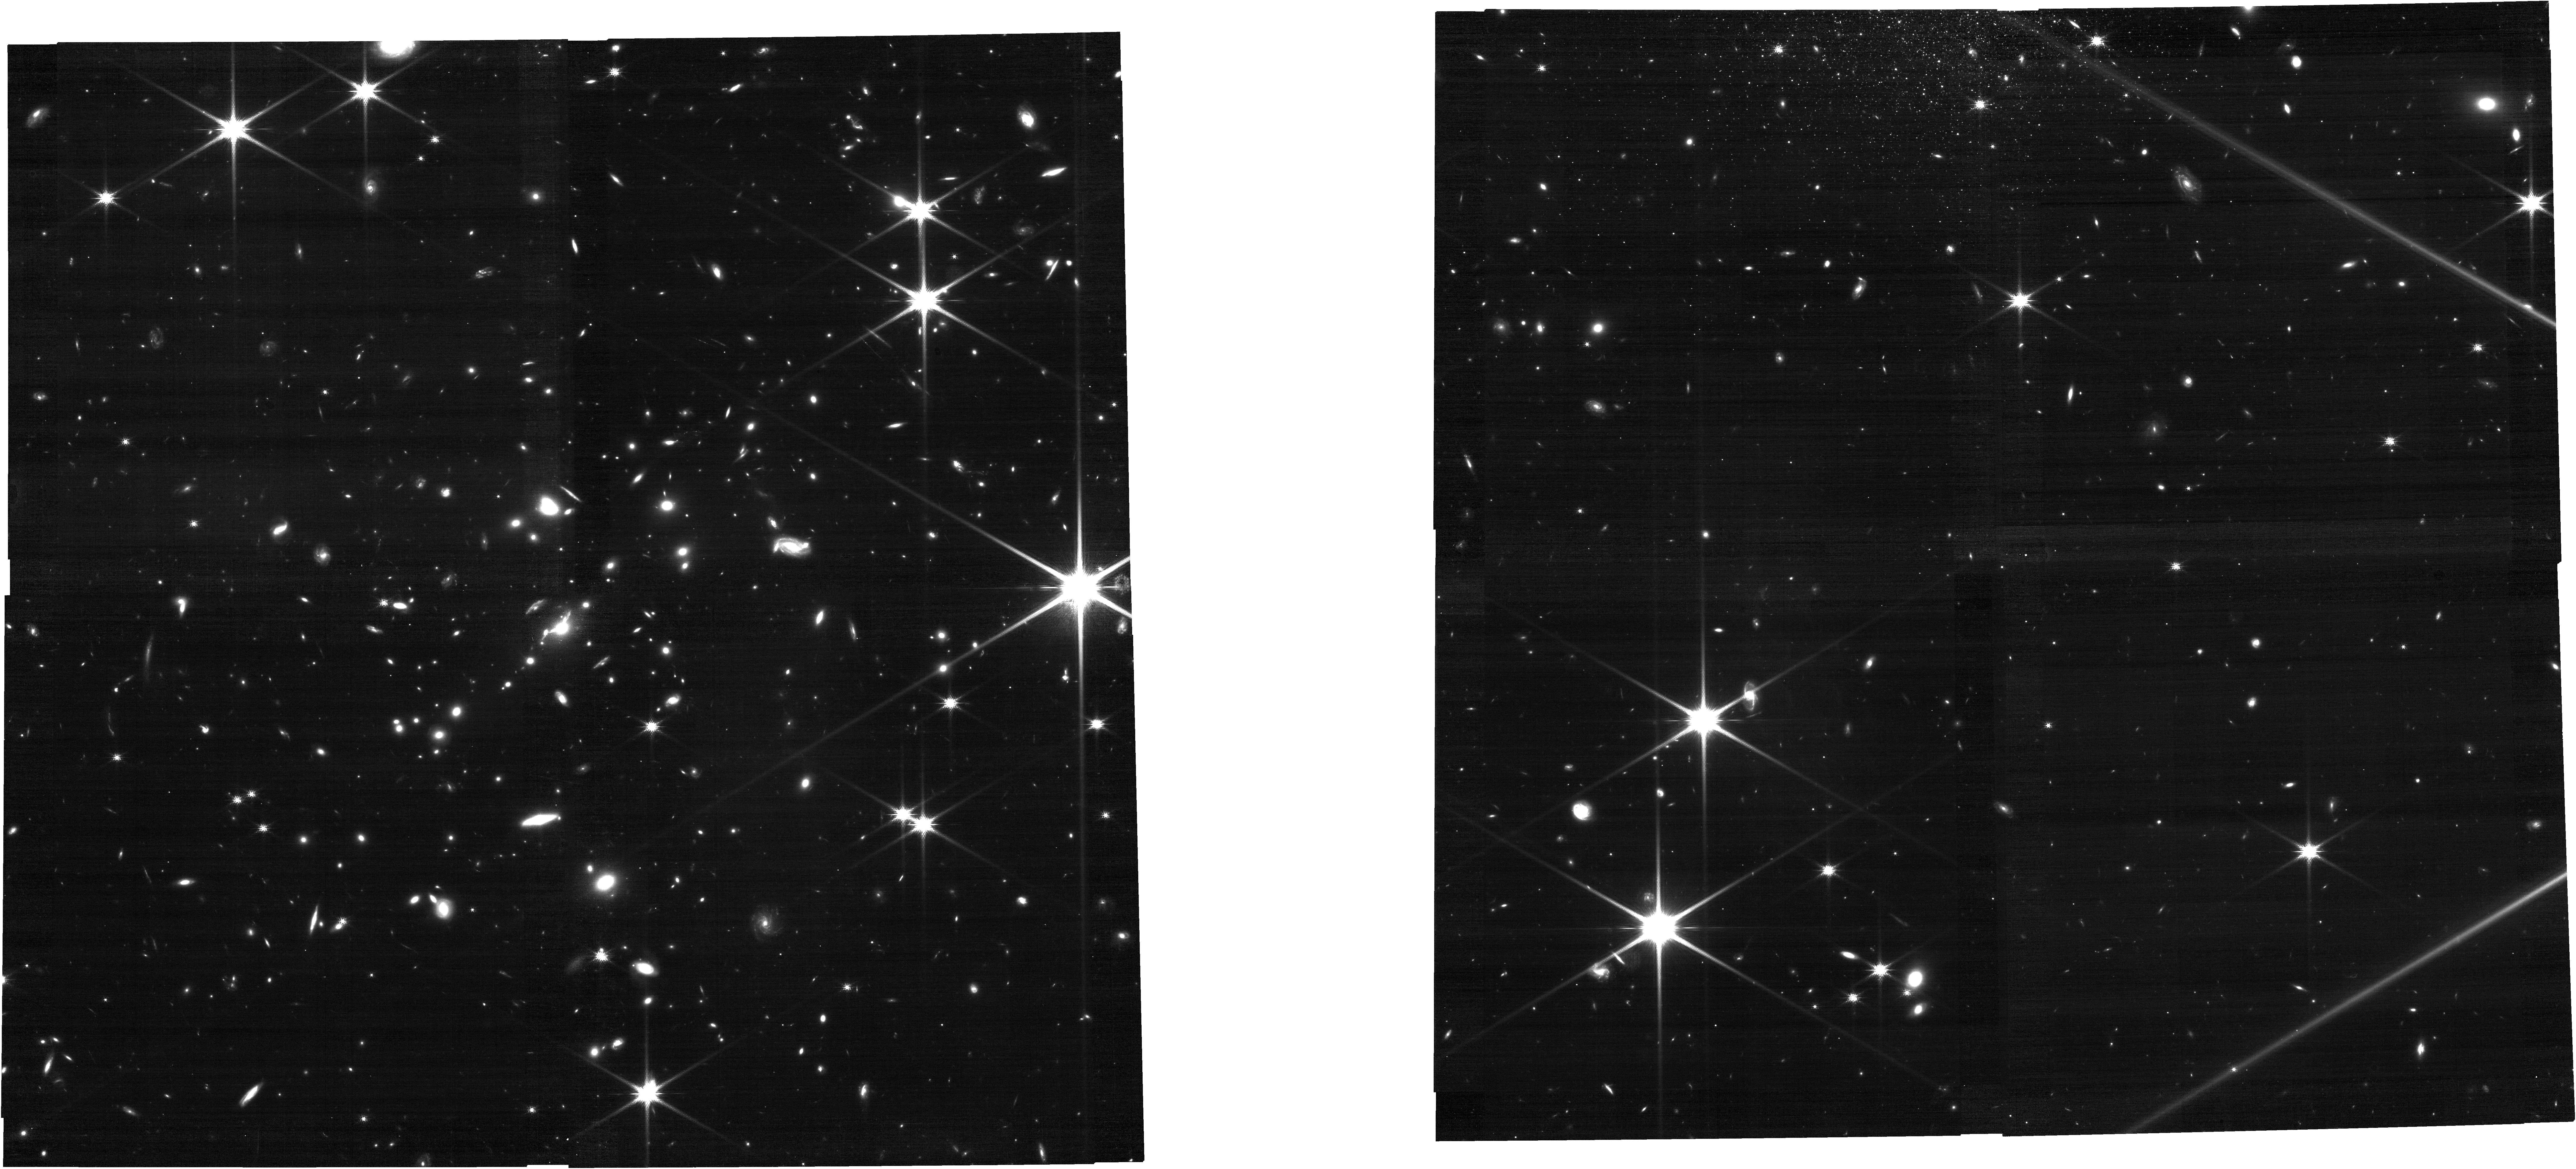
Target: SJ0615-5746. Instrument: NIRCAM. Filter: F150W. Exposure: 21 min. Observation ID: jw06882-o056_t056_nircam_clear-f150w

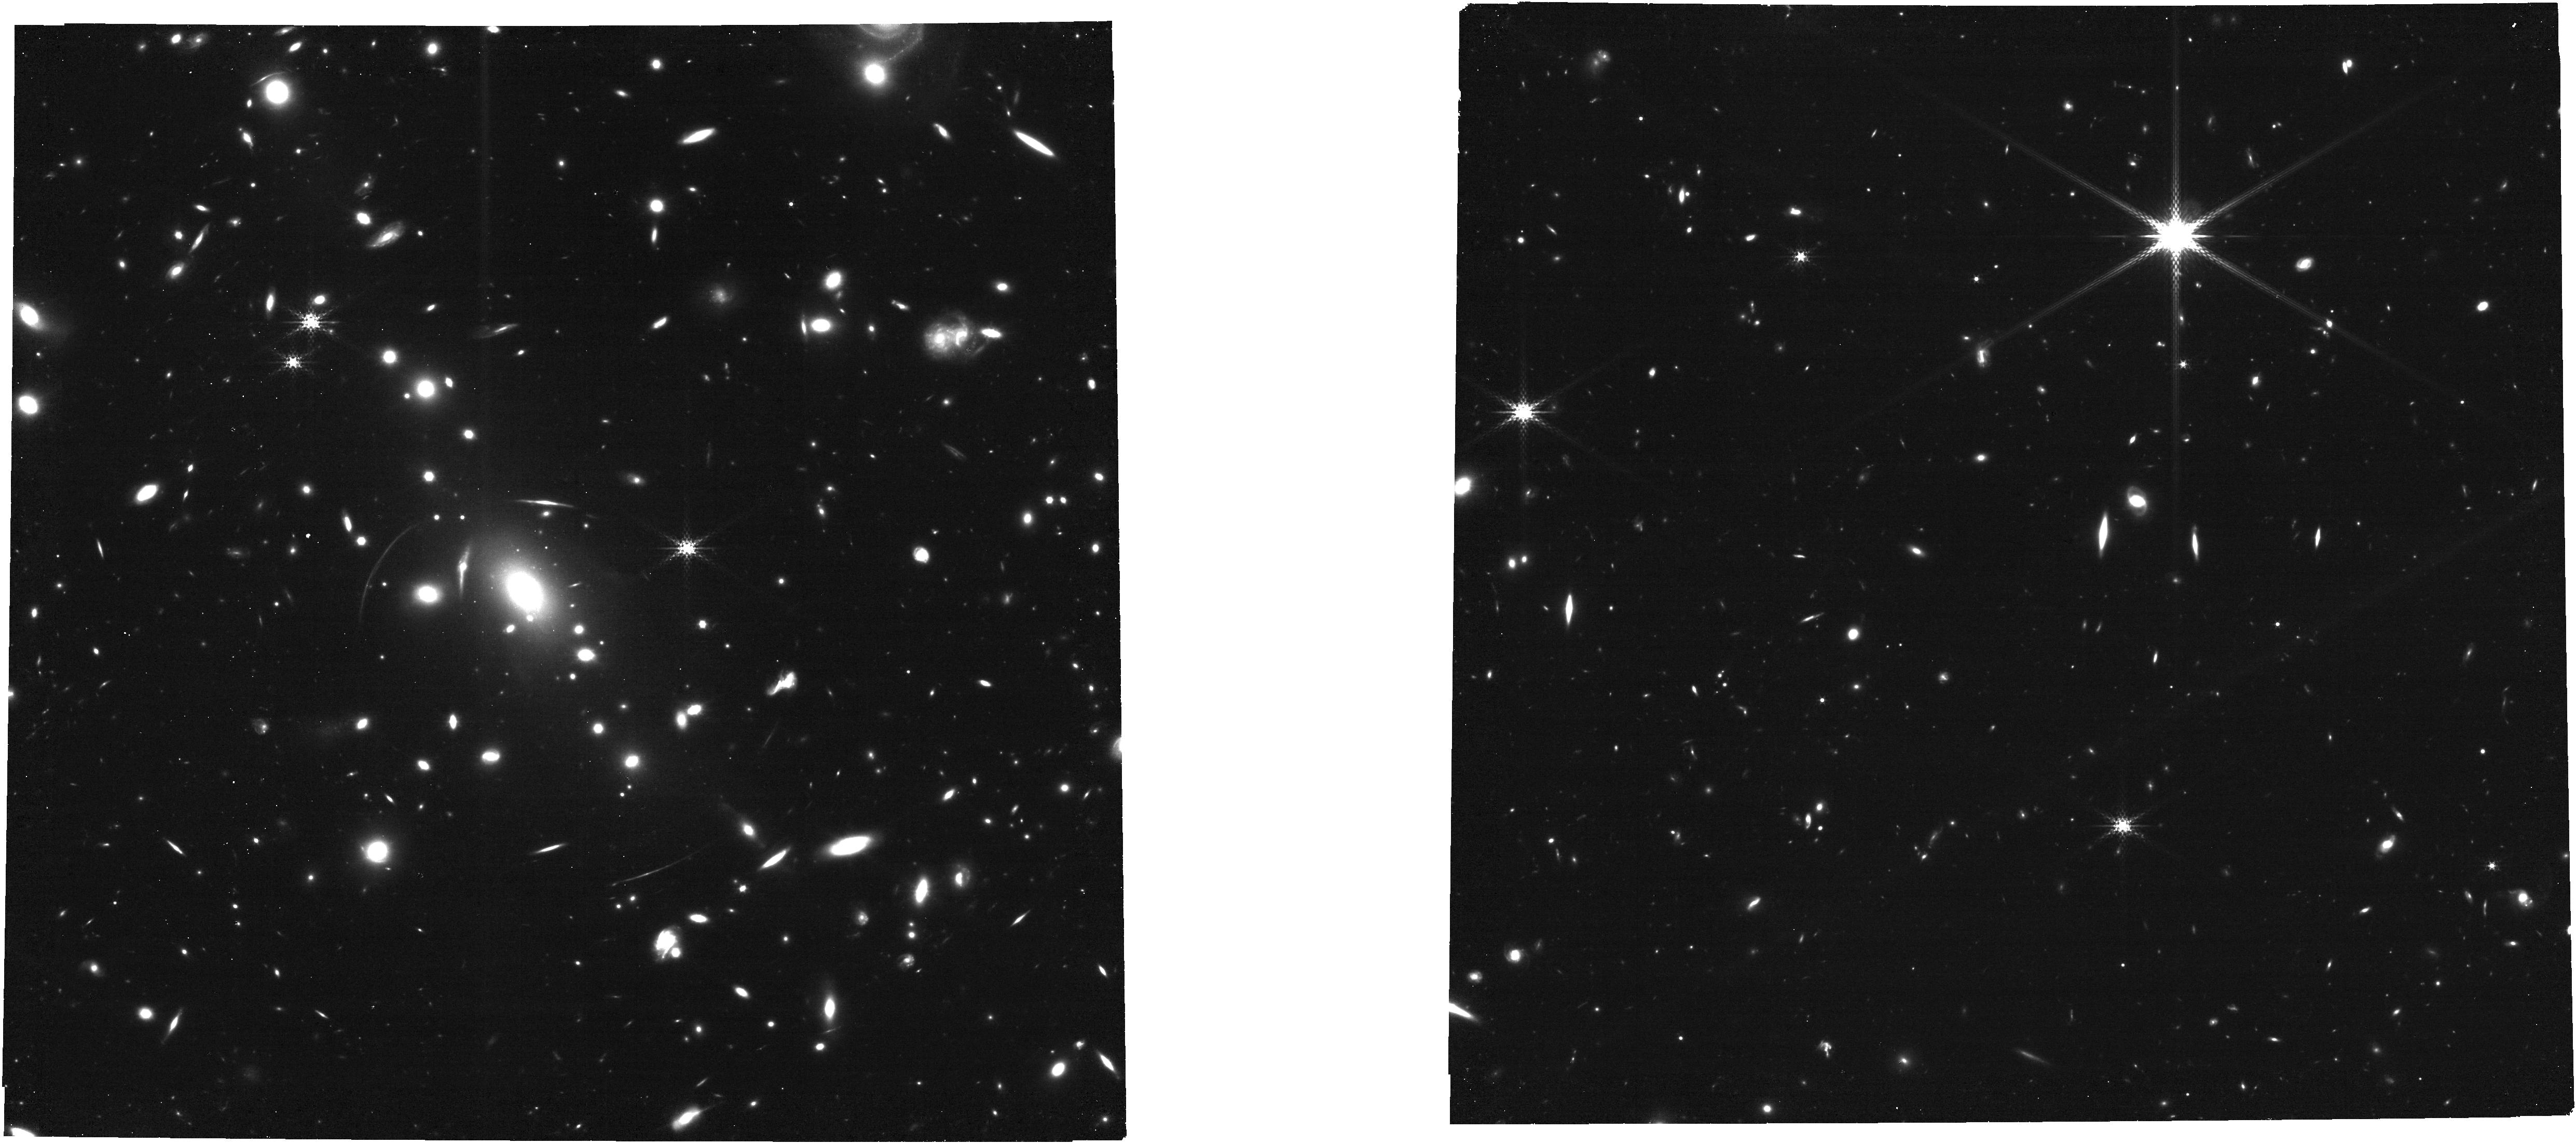
Target: MACSJ1115+0129. Instrument: NIRCAM. Filter: F300M. Exposure: 34 min. Observation ID: jw06882-o028_t029_nircam_clear-f300m

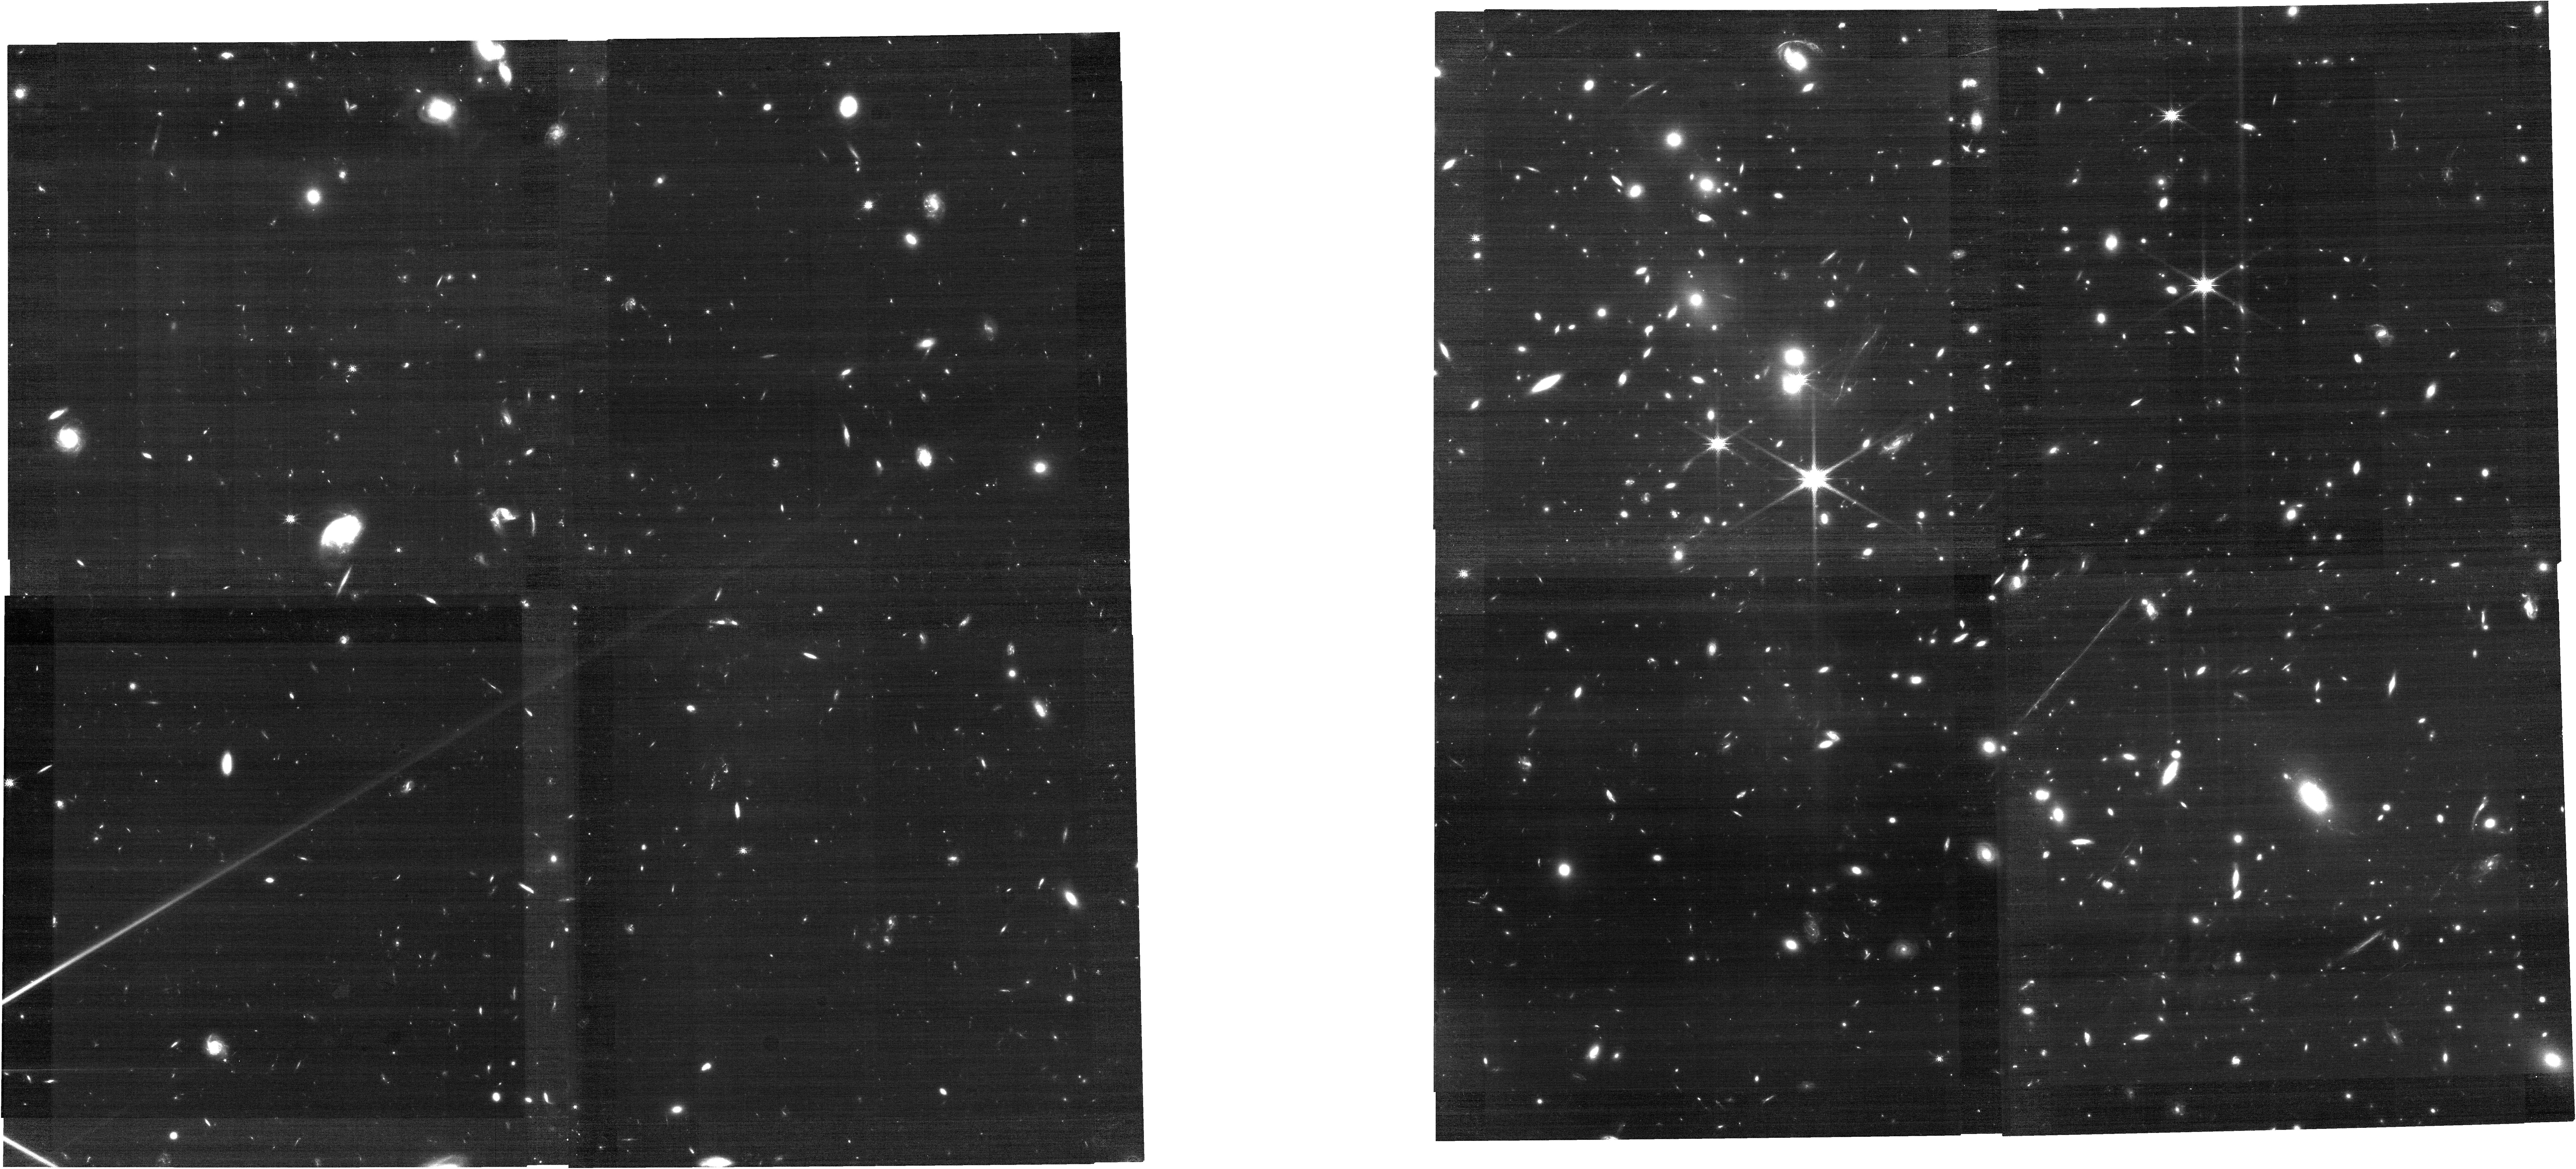
Target: El-Gordo. Instrument: NIRCAM. Filter: F150W. Exposure: 21 min. Observation ID: jw06882-o051_t051_nircam_clear-f150w

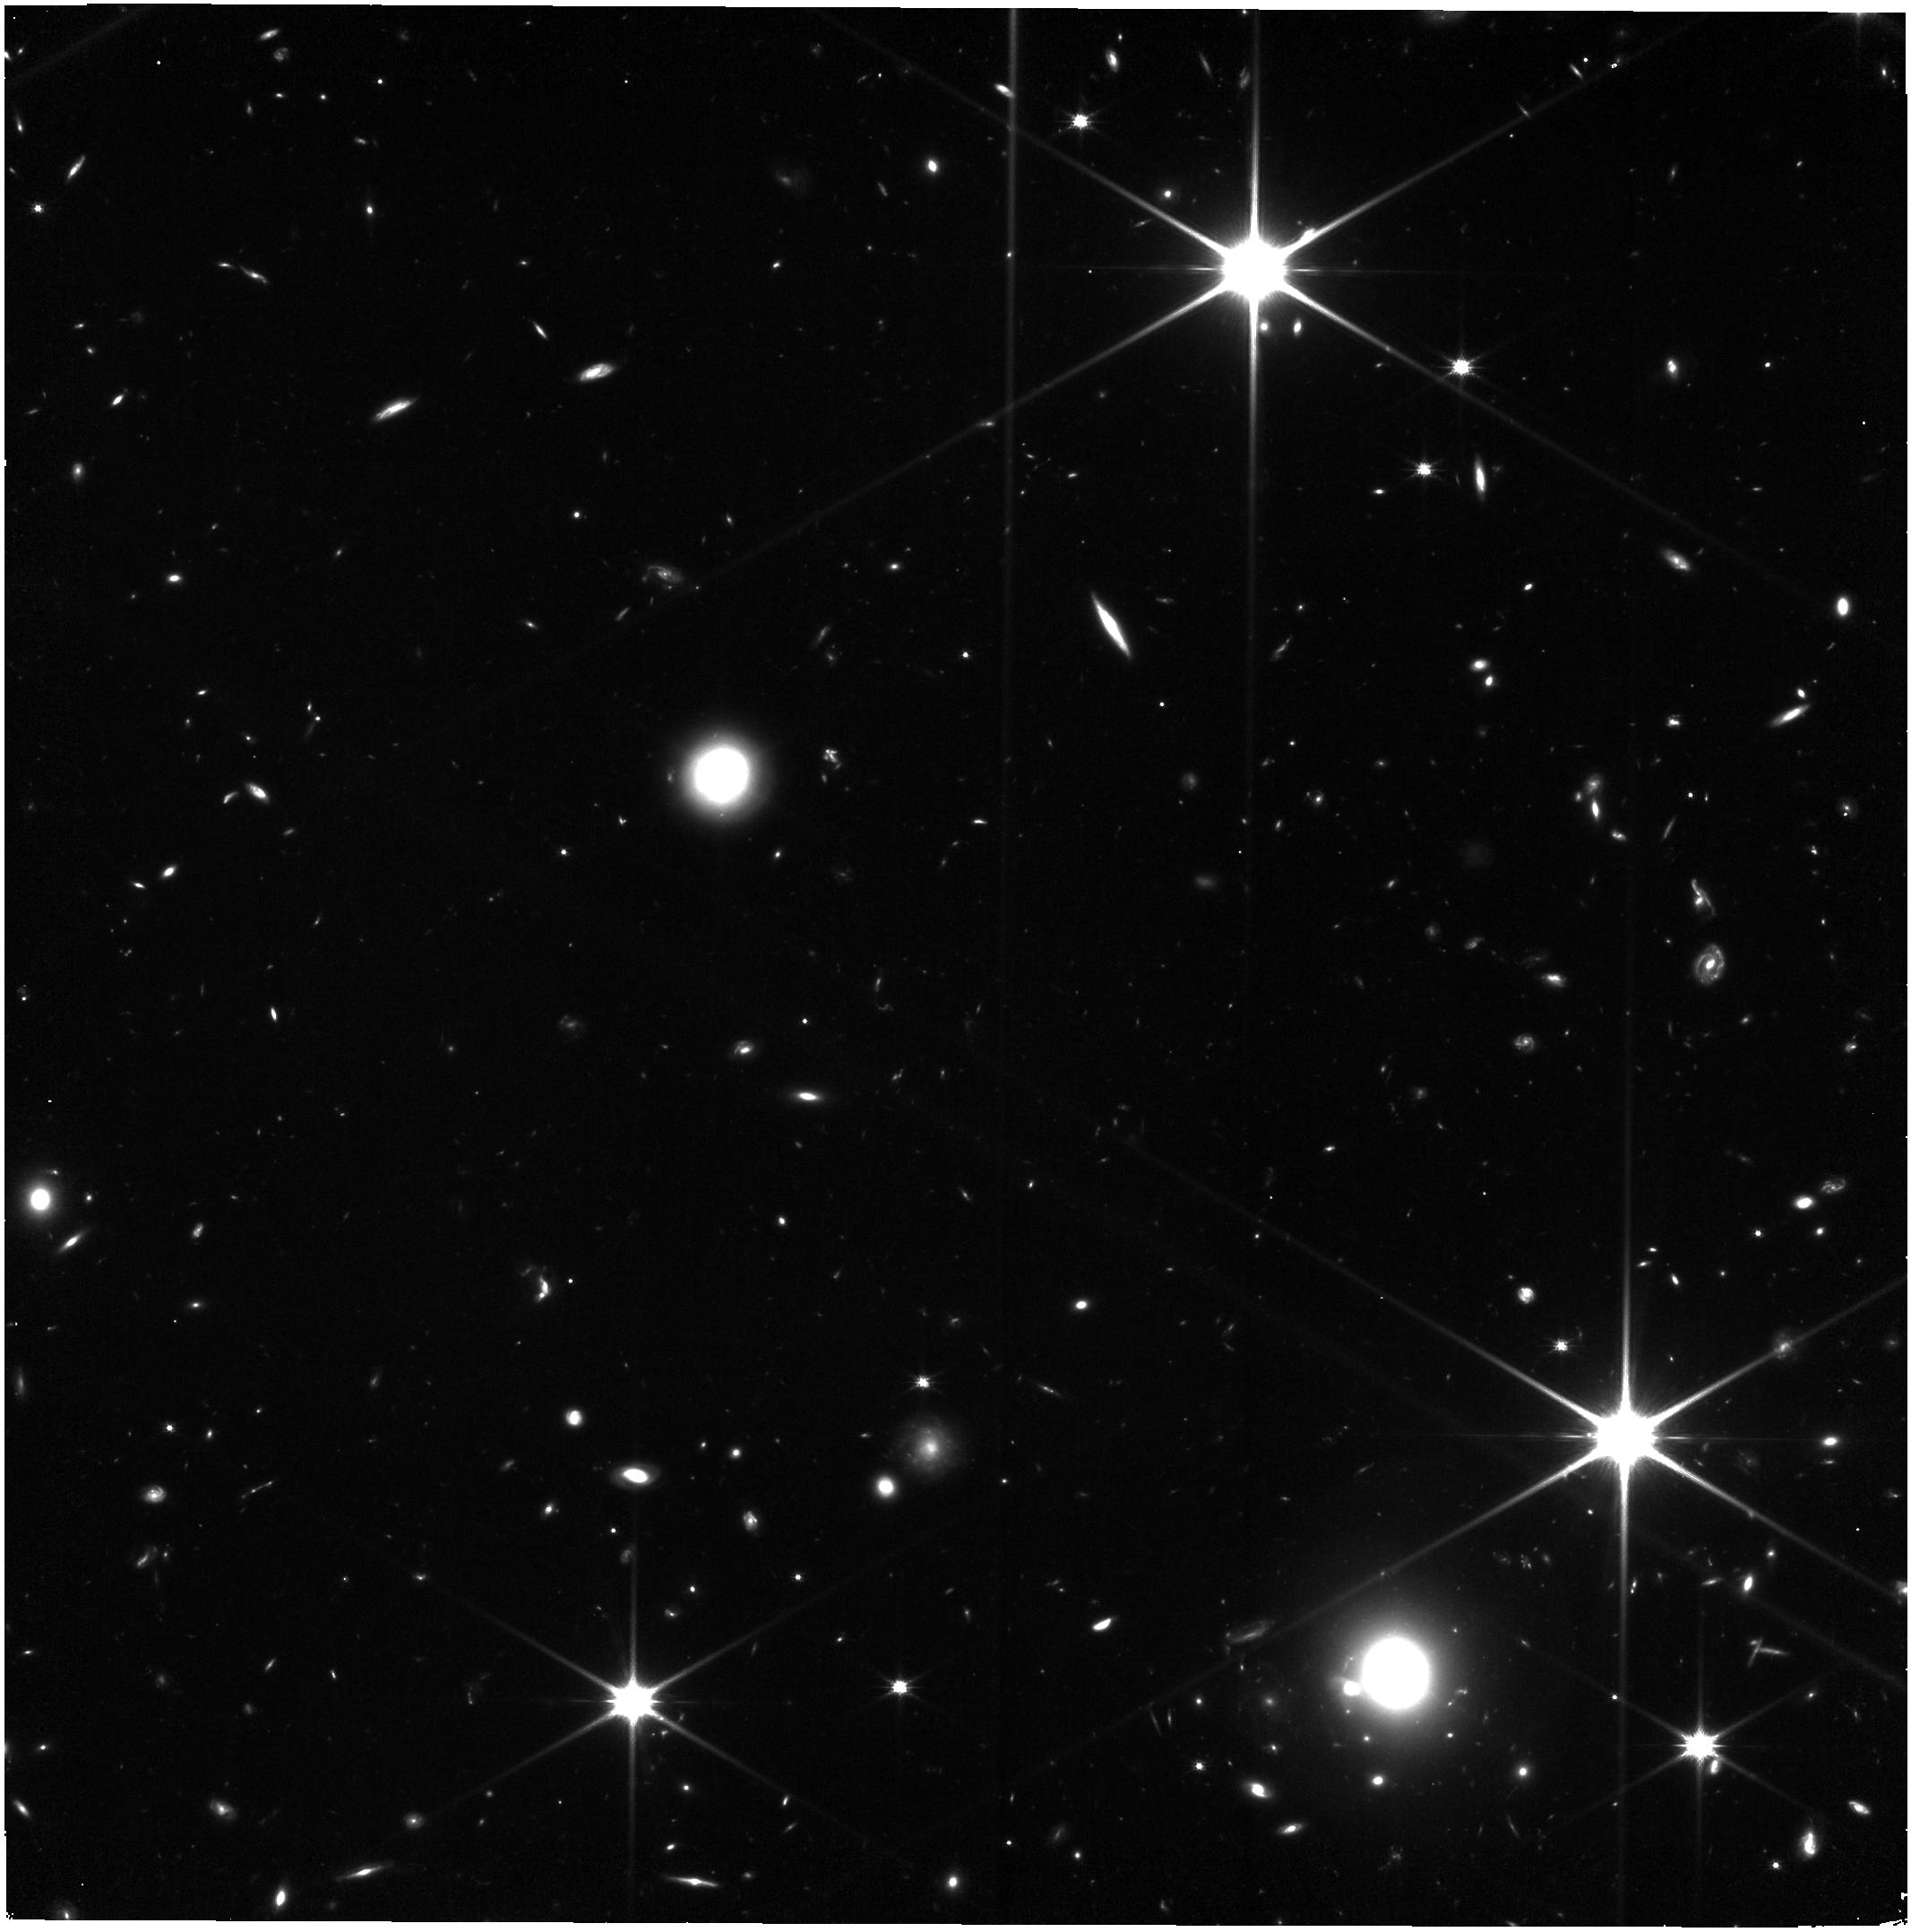
Target: MS0451-0305. Instrument: NIRISS. Filter: CLEAR+F150W. Exposure: 26 min. Observation ID: jw06882-o022_t022_niriss_clear-f150w

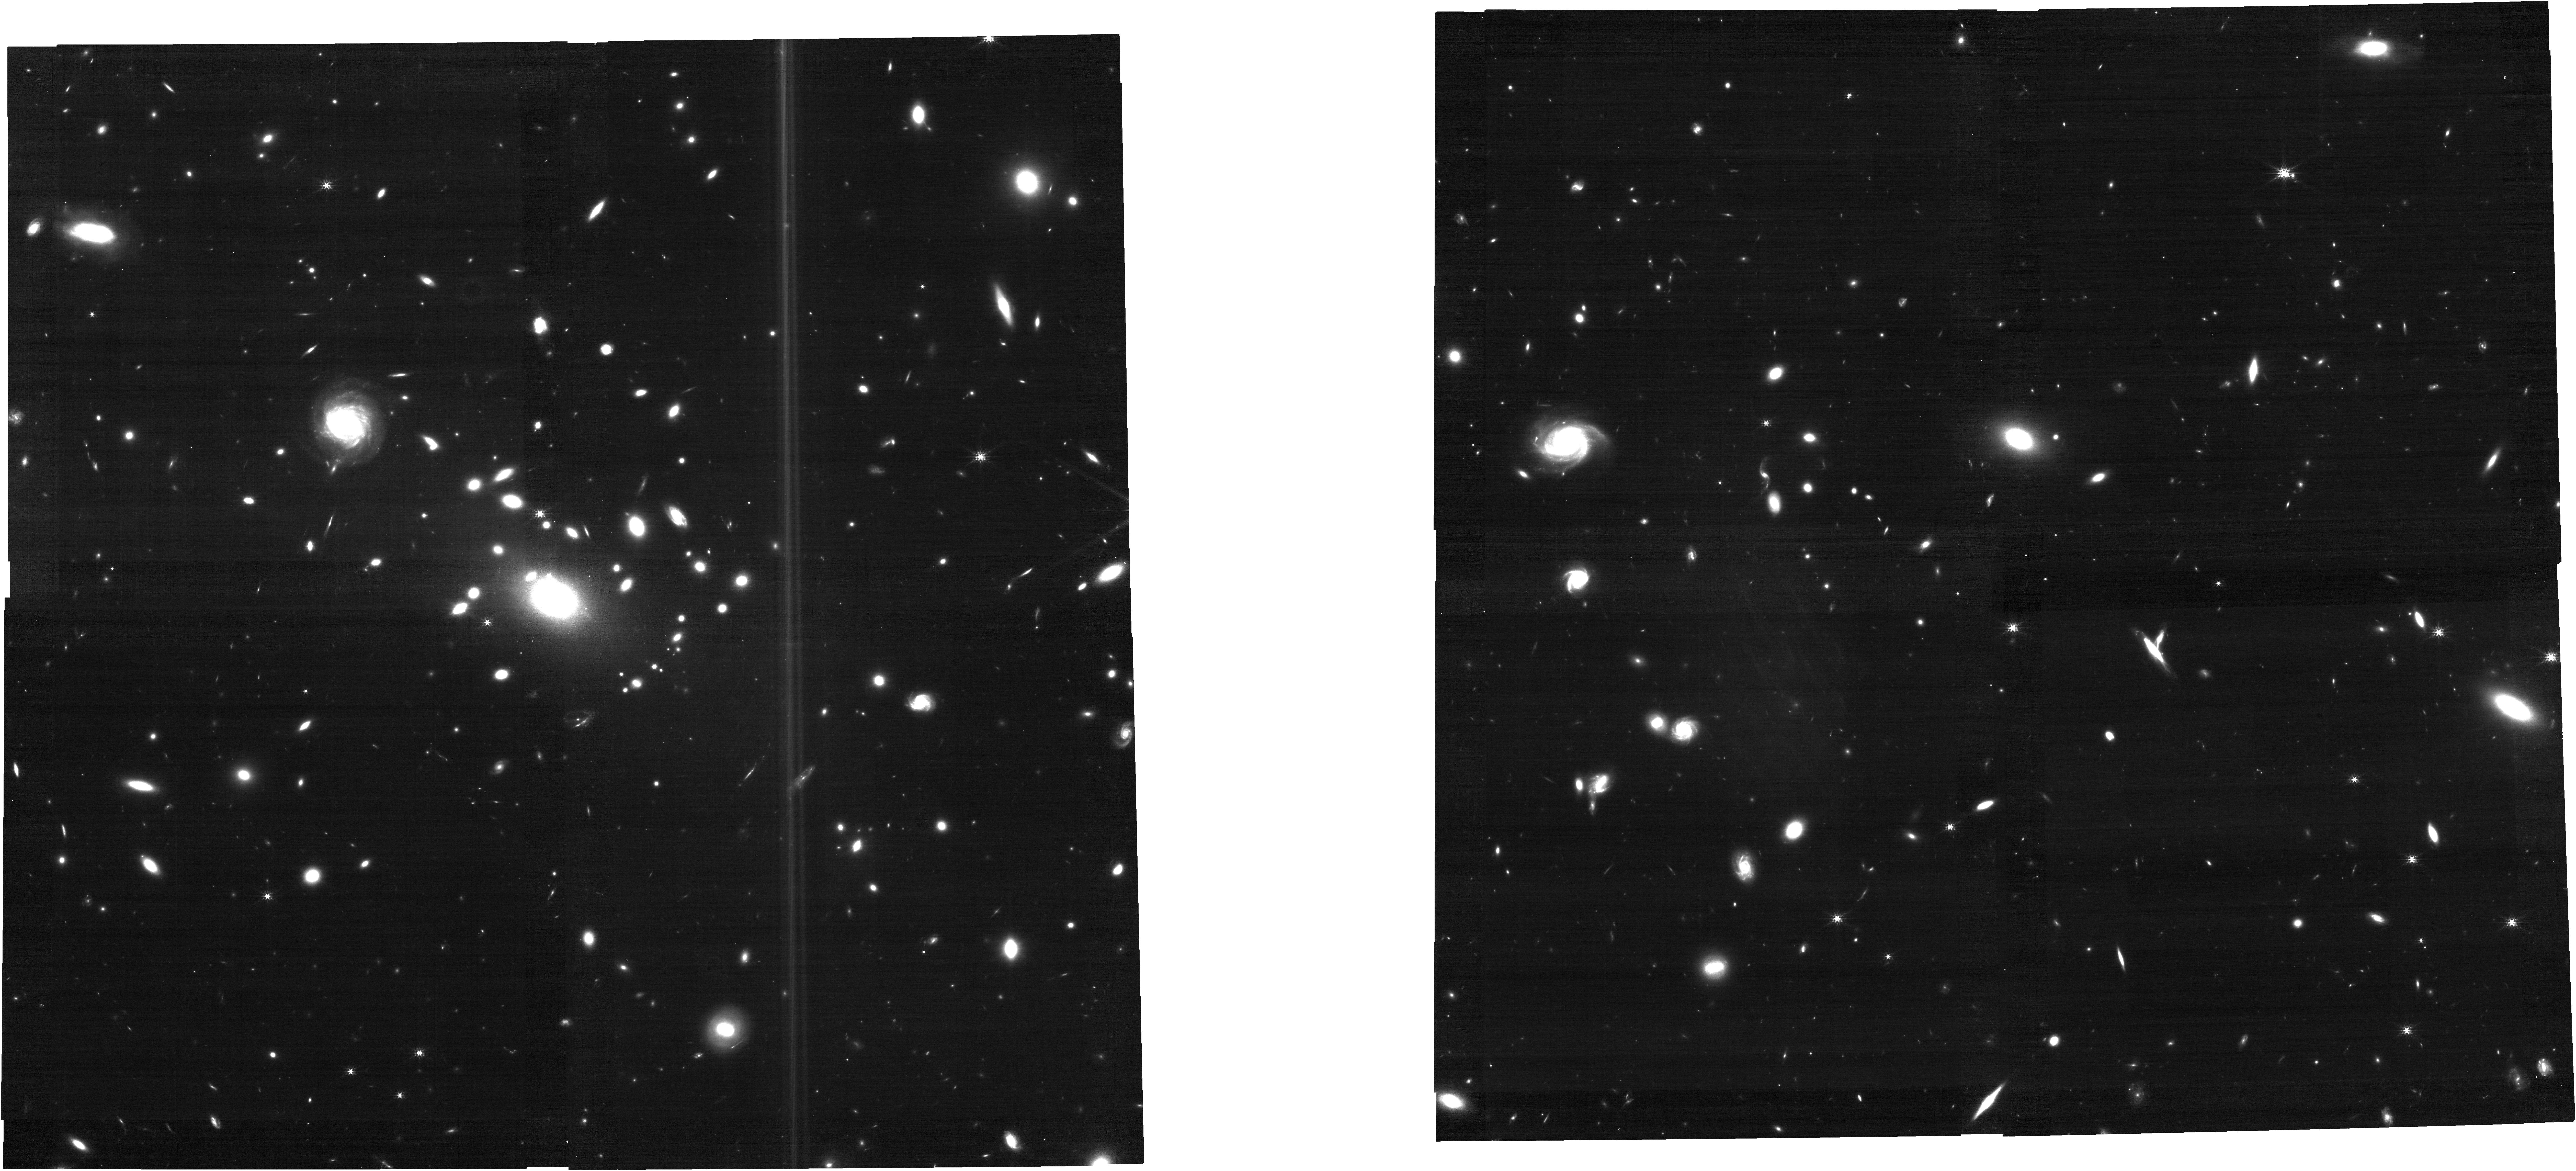
Target: RXJ1532+3021. Instrument: NIRCAM. Filter: F200W. Exposure: 21 min. Observation ID: jw06882-o036_t039_nircam_clear-f200w

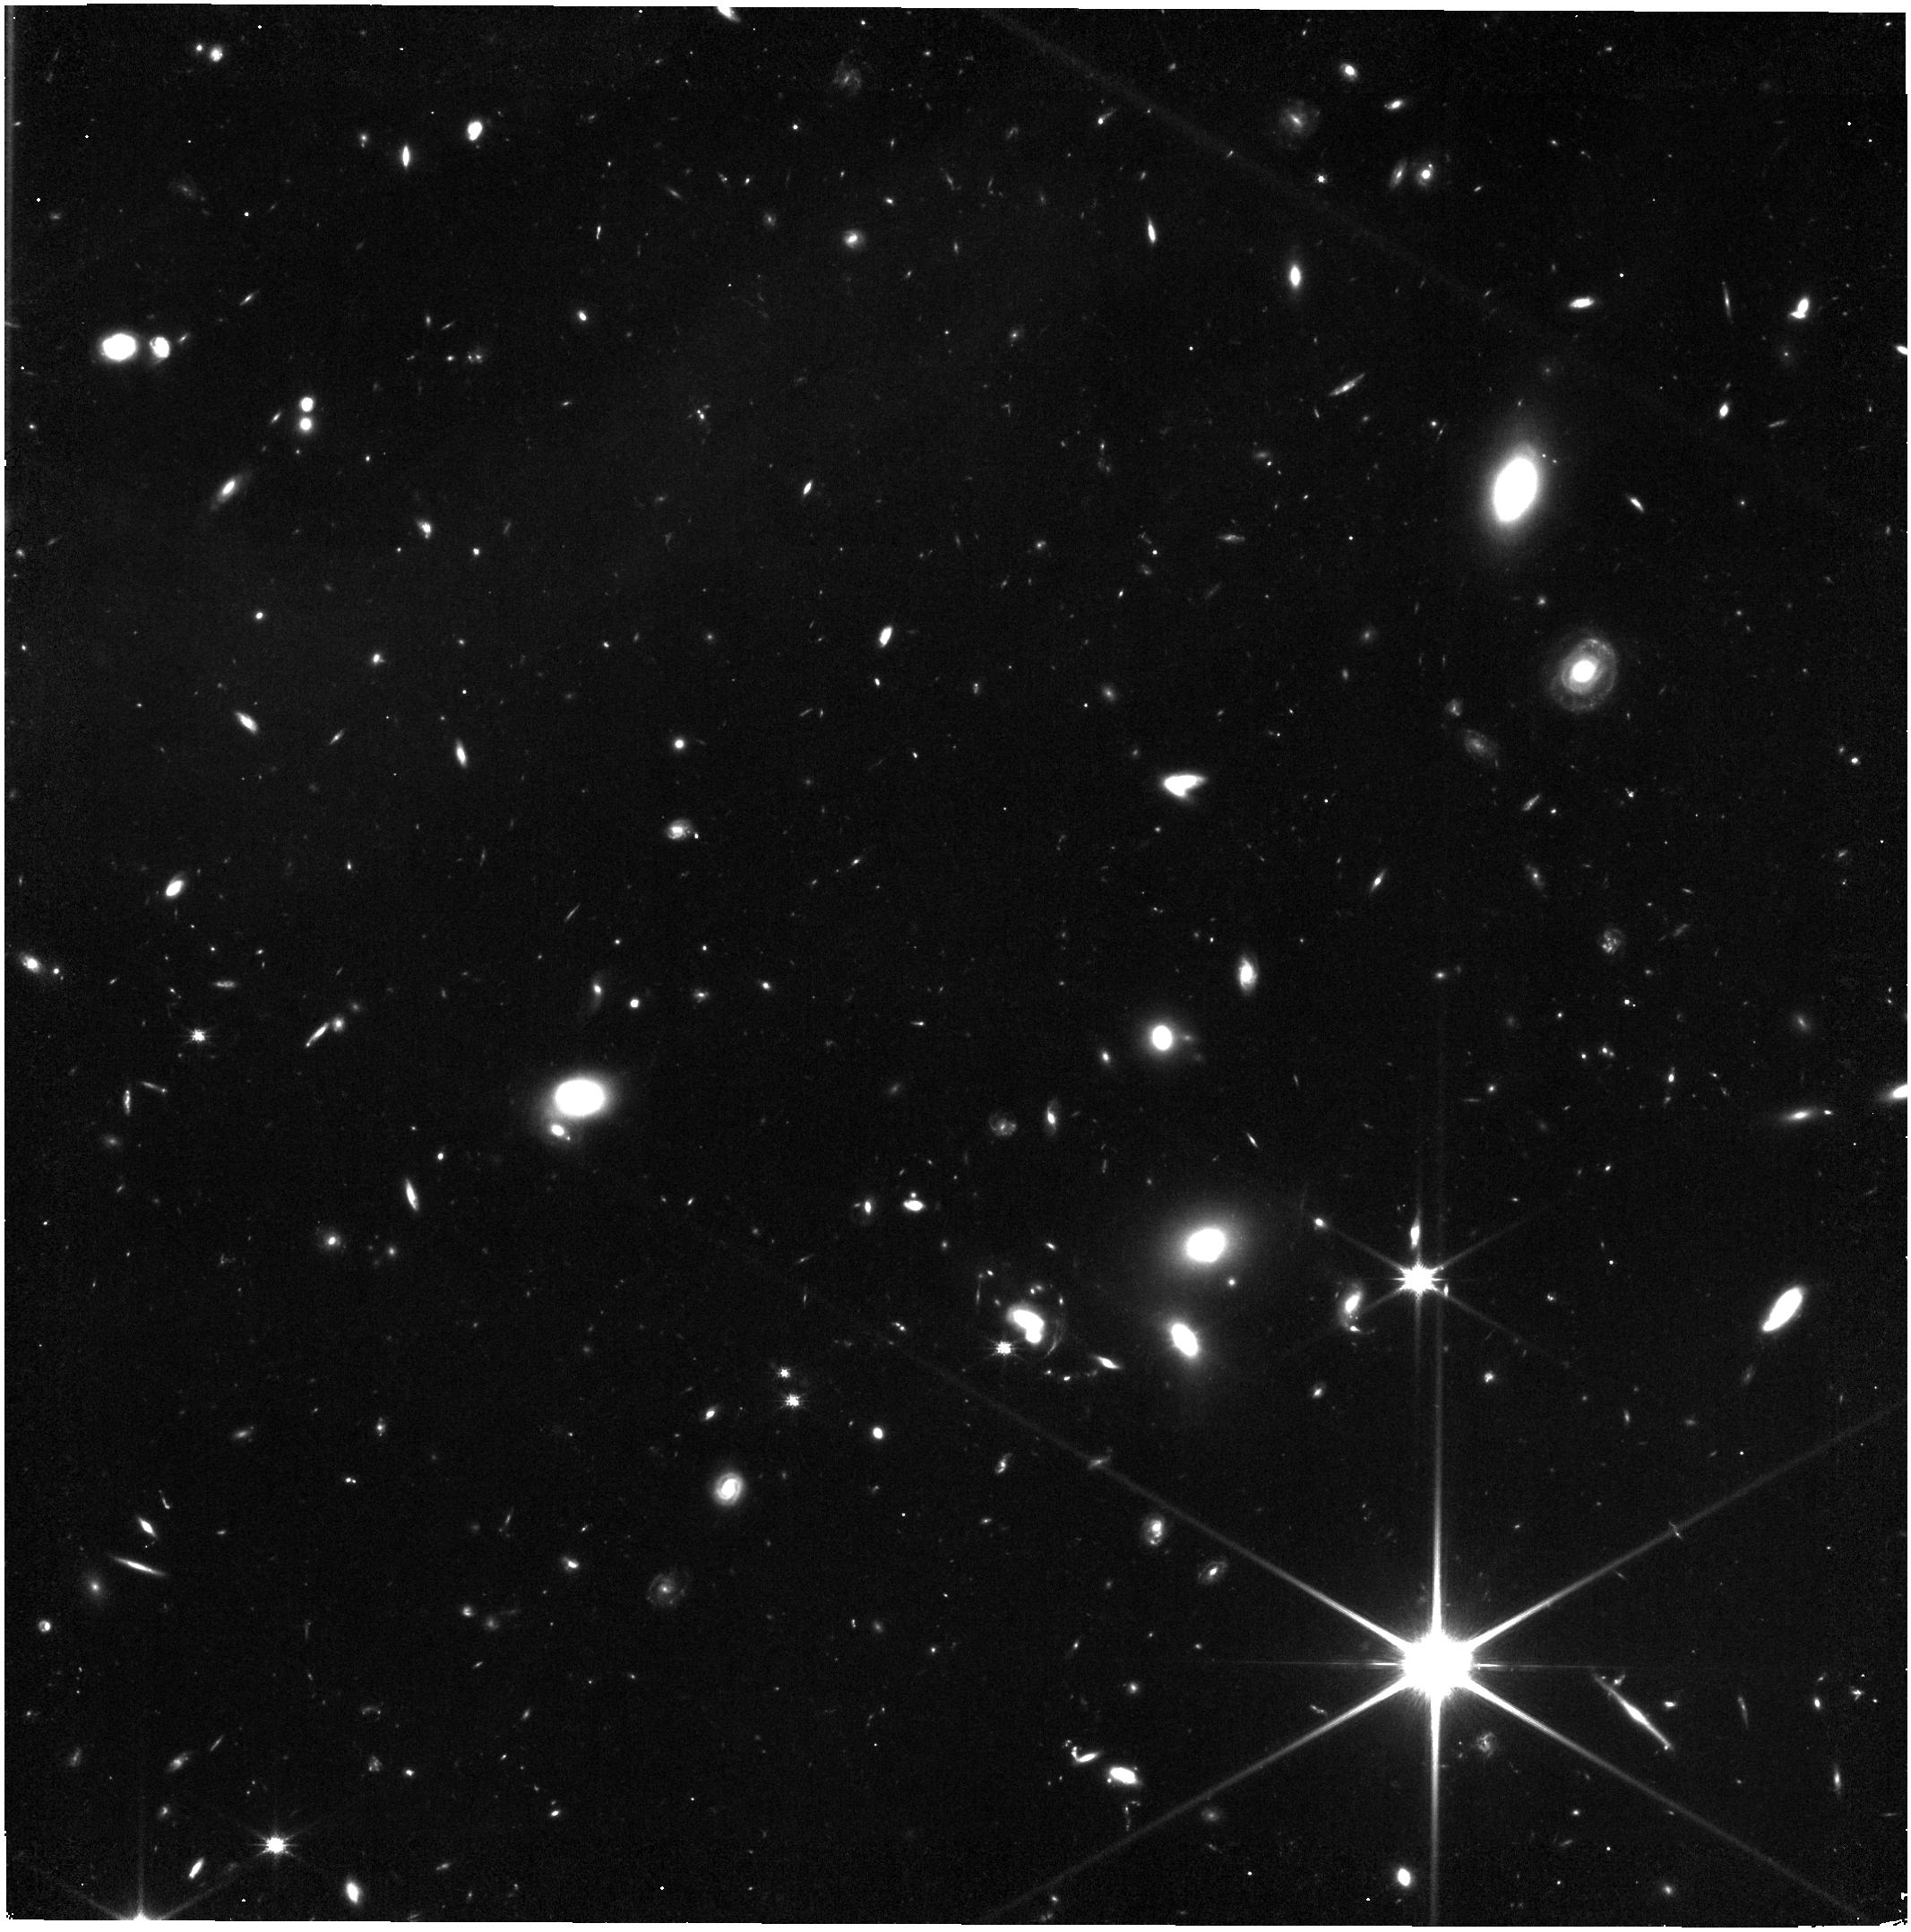
Target: PLCKG171-40.7. Instrument: NIRISS. Filter: CLEAR+F150W. Exposure: 26 min. Observation ID: jw06882-o016_t016_niriss_clear-f150w

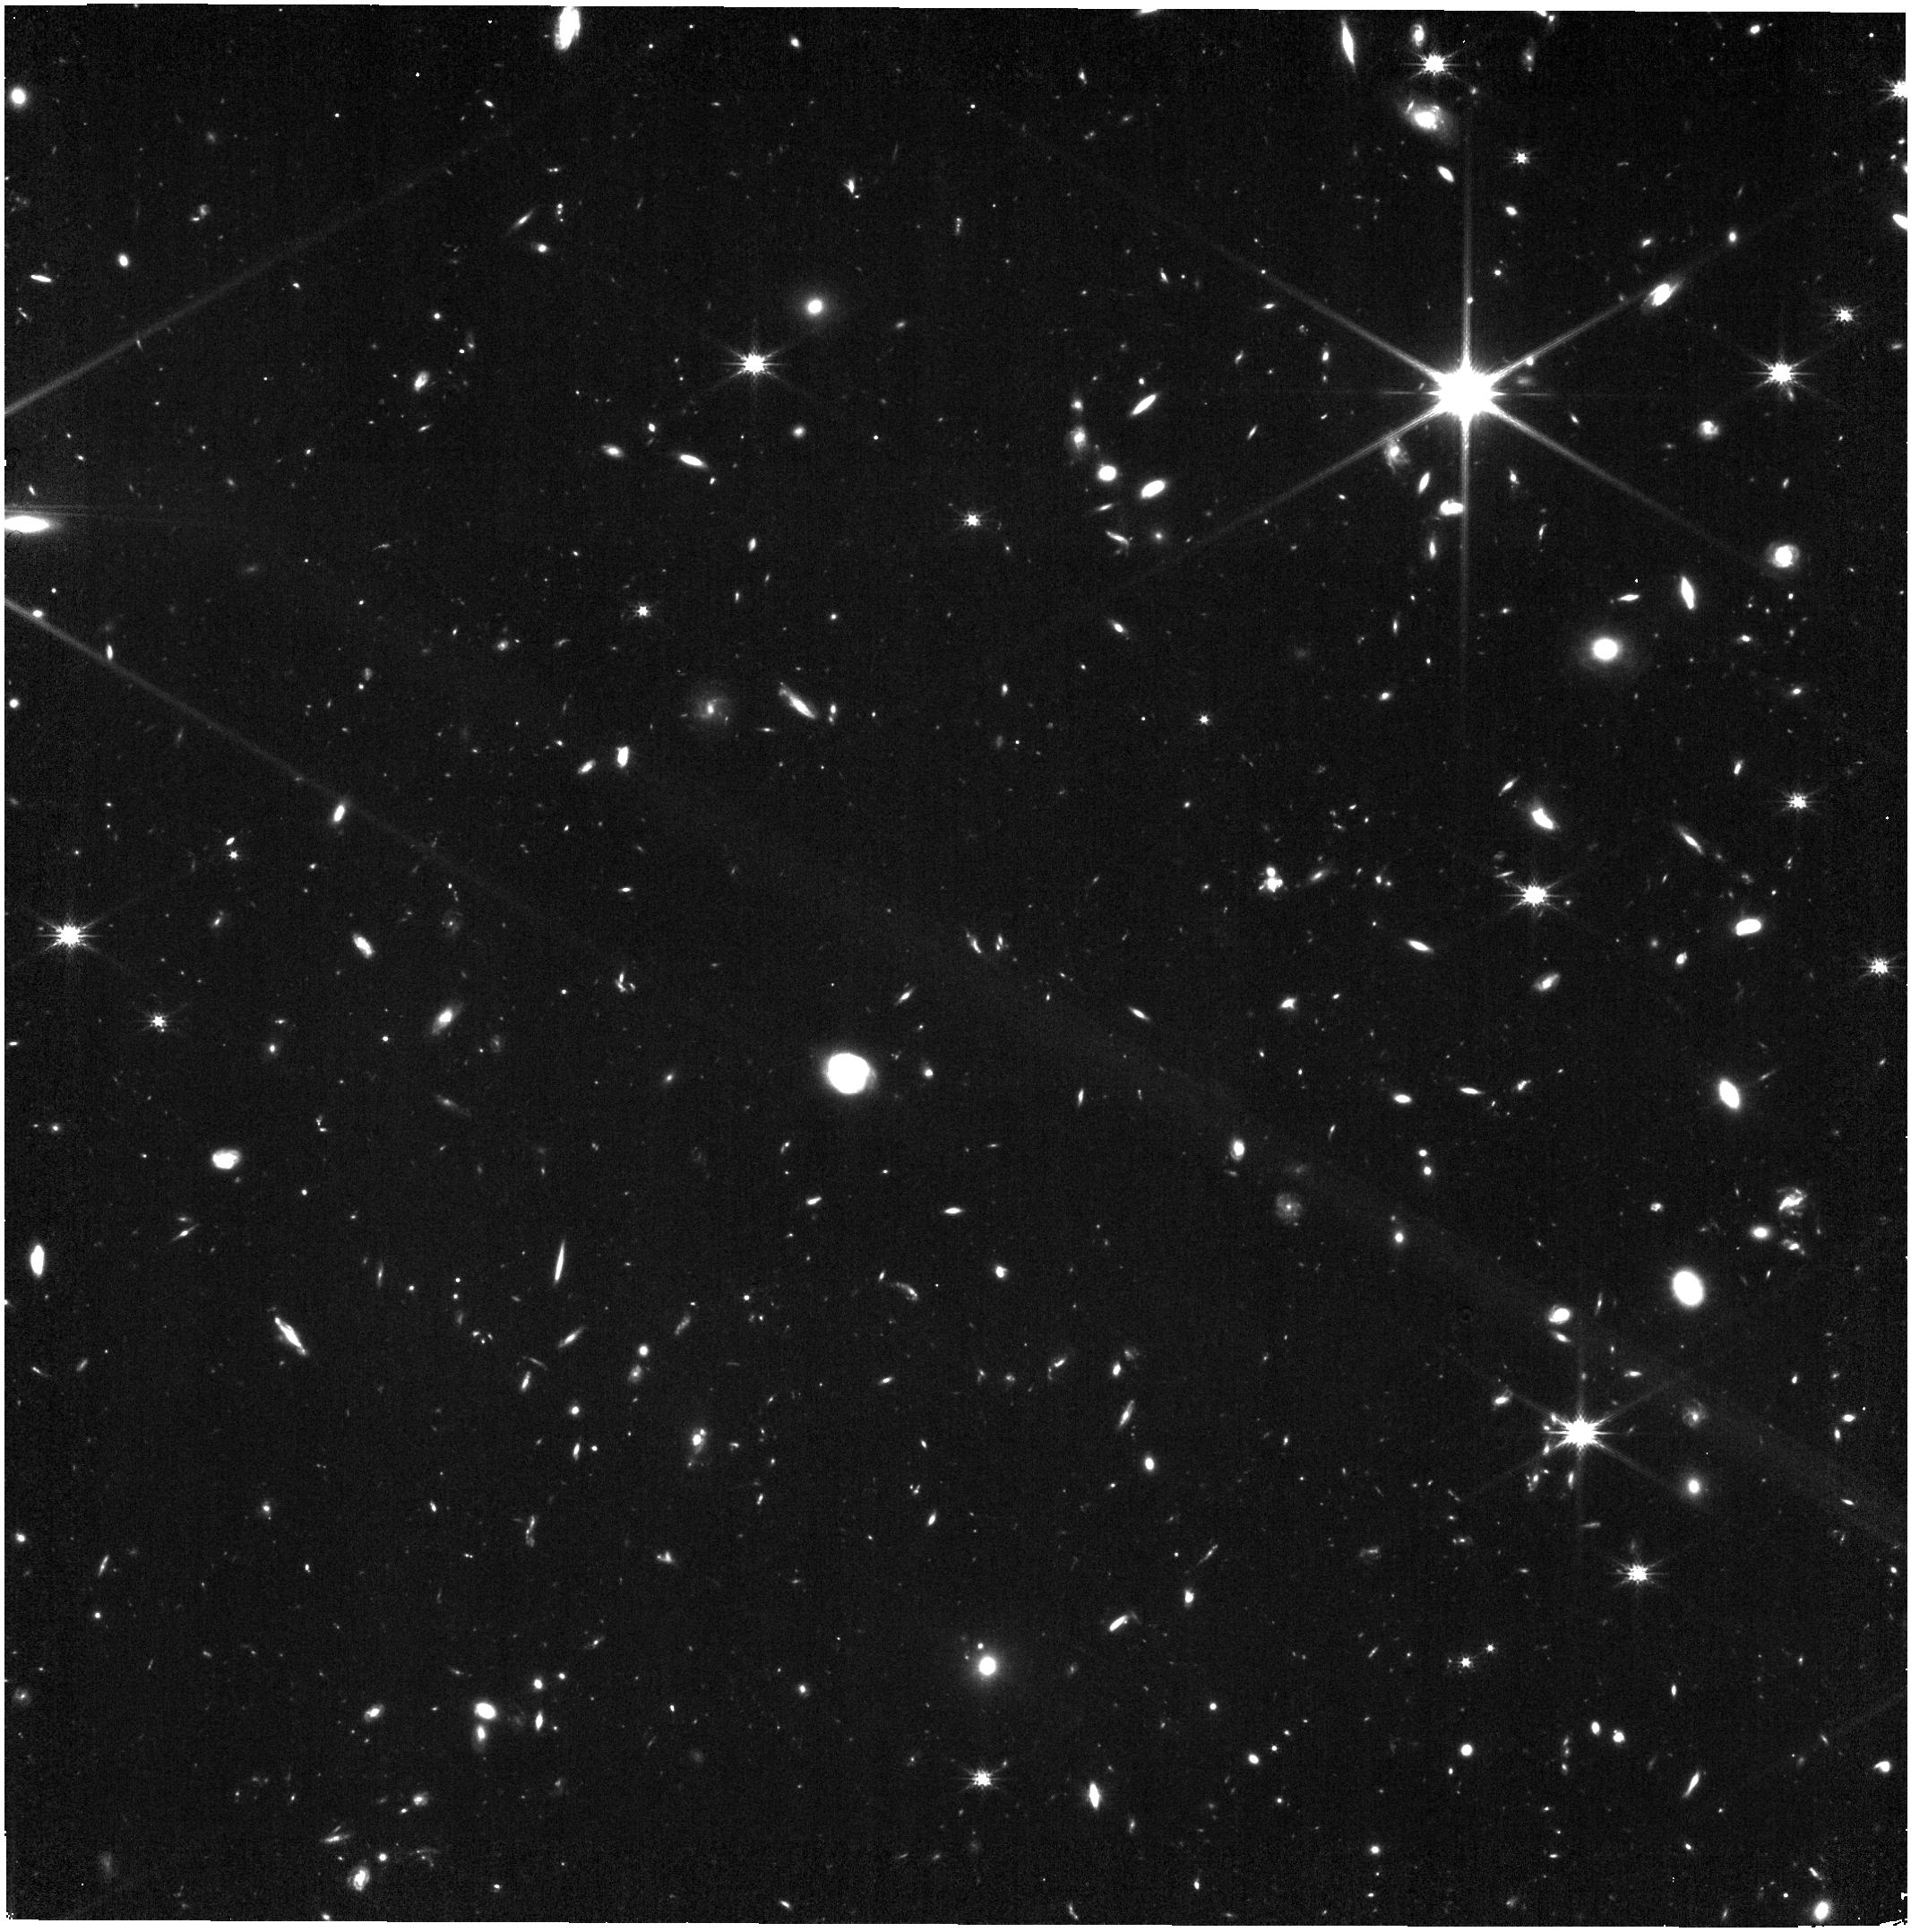
Target: MACSJ0429-0253. Instrument: NIRISS. Filter: CLEAR+F200W. Exposure: 20 min. Observation ID: jw06882-o020_t020_niriss_clear-f200w

Vast Exploration for Nascent, Unexplored Sources (VENUS) (PI: Fujimoto, Seiji)

Recent discoveries of luminous galaxies to z=14.3 and numerous faint AGNs to z~10 are remarkable, prompting the next step of addressing their earlier phases to explore the first galaxies, black holes (BHs), and their evolution. However, their intrinsic faintness remains a challenge in general field surveys. To overcome this, we propose a multi-epoch Treasury program that immediately releases uniform NIRCam 10-filter imaging (0.16deg2; 5sigma~28mag) in 60 well-studied massive clusters (epoch1) and NIRSpec/MSA follow-up spectroscopy + NIRCam 2filter imaging in the 10 best-selected clusters (epoch2). This program significantly widens JWST-observed highly-magnified areas and identifies apparently bright (thus spectroscopically feasible), but intrinsically faint distant objects >10-100x more than previous lensing cluster surveys. Naturally, this enables unique discoveries in Image/Spec/Time dimensions and initial spec census of 1) Onset of star-formation at z>14 and UV luminosity functions at z~6-20 down to Muv=-12 2) Spatially resolved characterizations and evolution histories in early galaxies down to star cluster scales 3) Low-mass BHs down to ~10^5Msun in normal galaxies and their over/under-massive relations 4) Lensed stars and supernovae at z>5-6 and test the top-heavy initial mass function The target clusters/numbers are carefully determined to secure the key discoveries beyond the cosmic variance. A wide lensing survey must now be done to find where the community invests more time (e.g, long monitoring). We commit to immediate data release (maps, catalogs, multiple lens models) for all 60 lensing clusters, unlocking unprecedented legacy fields for the community.